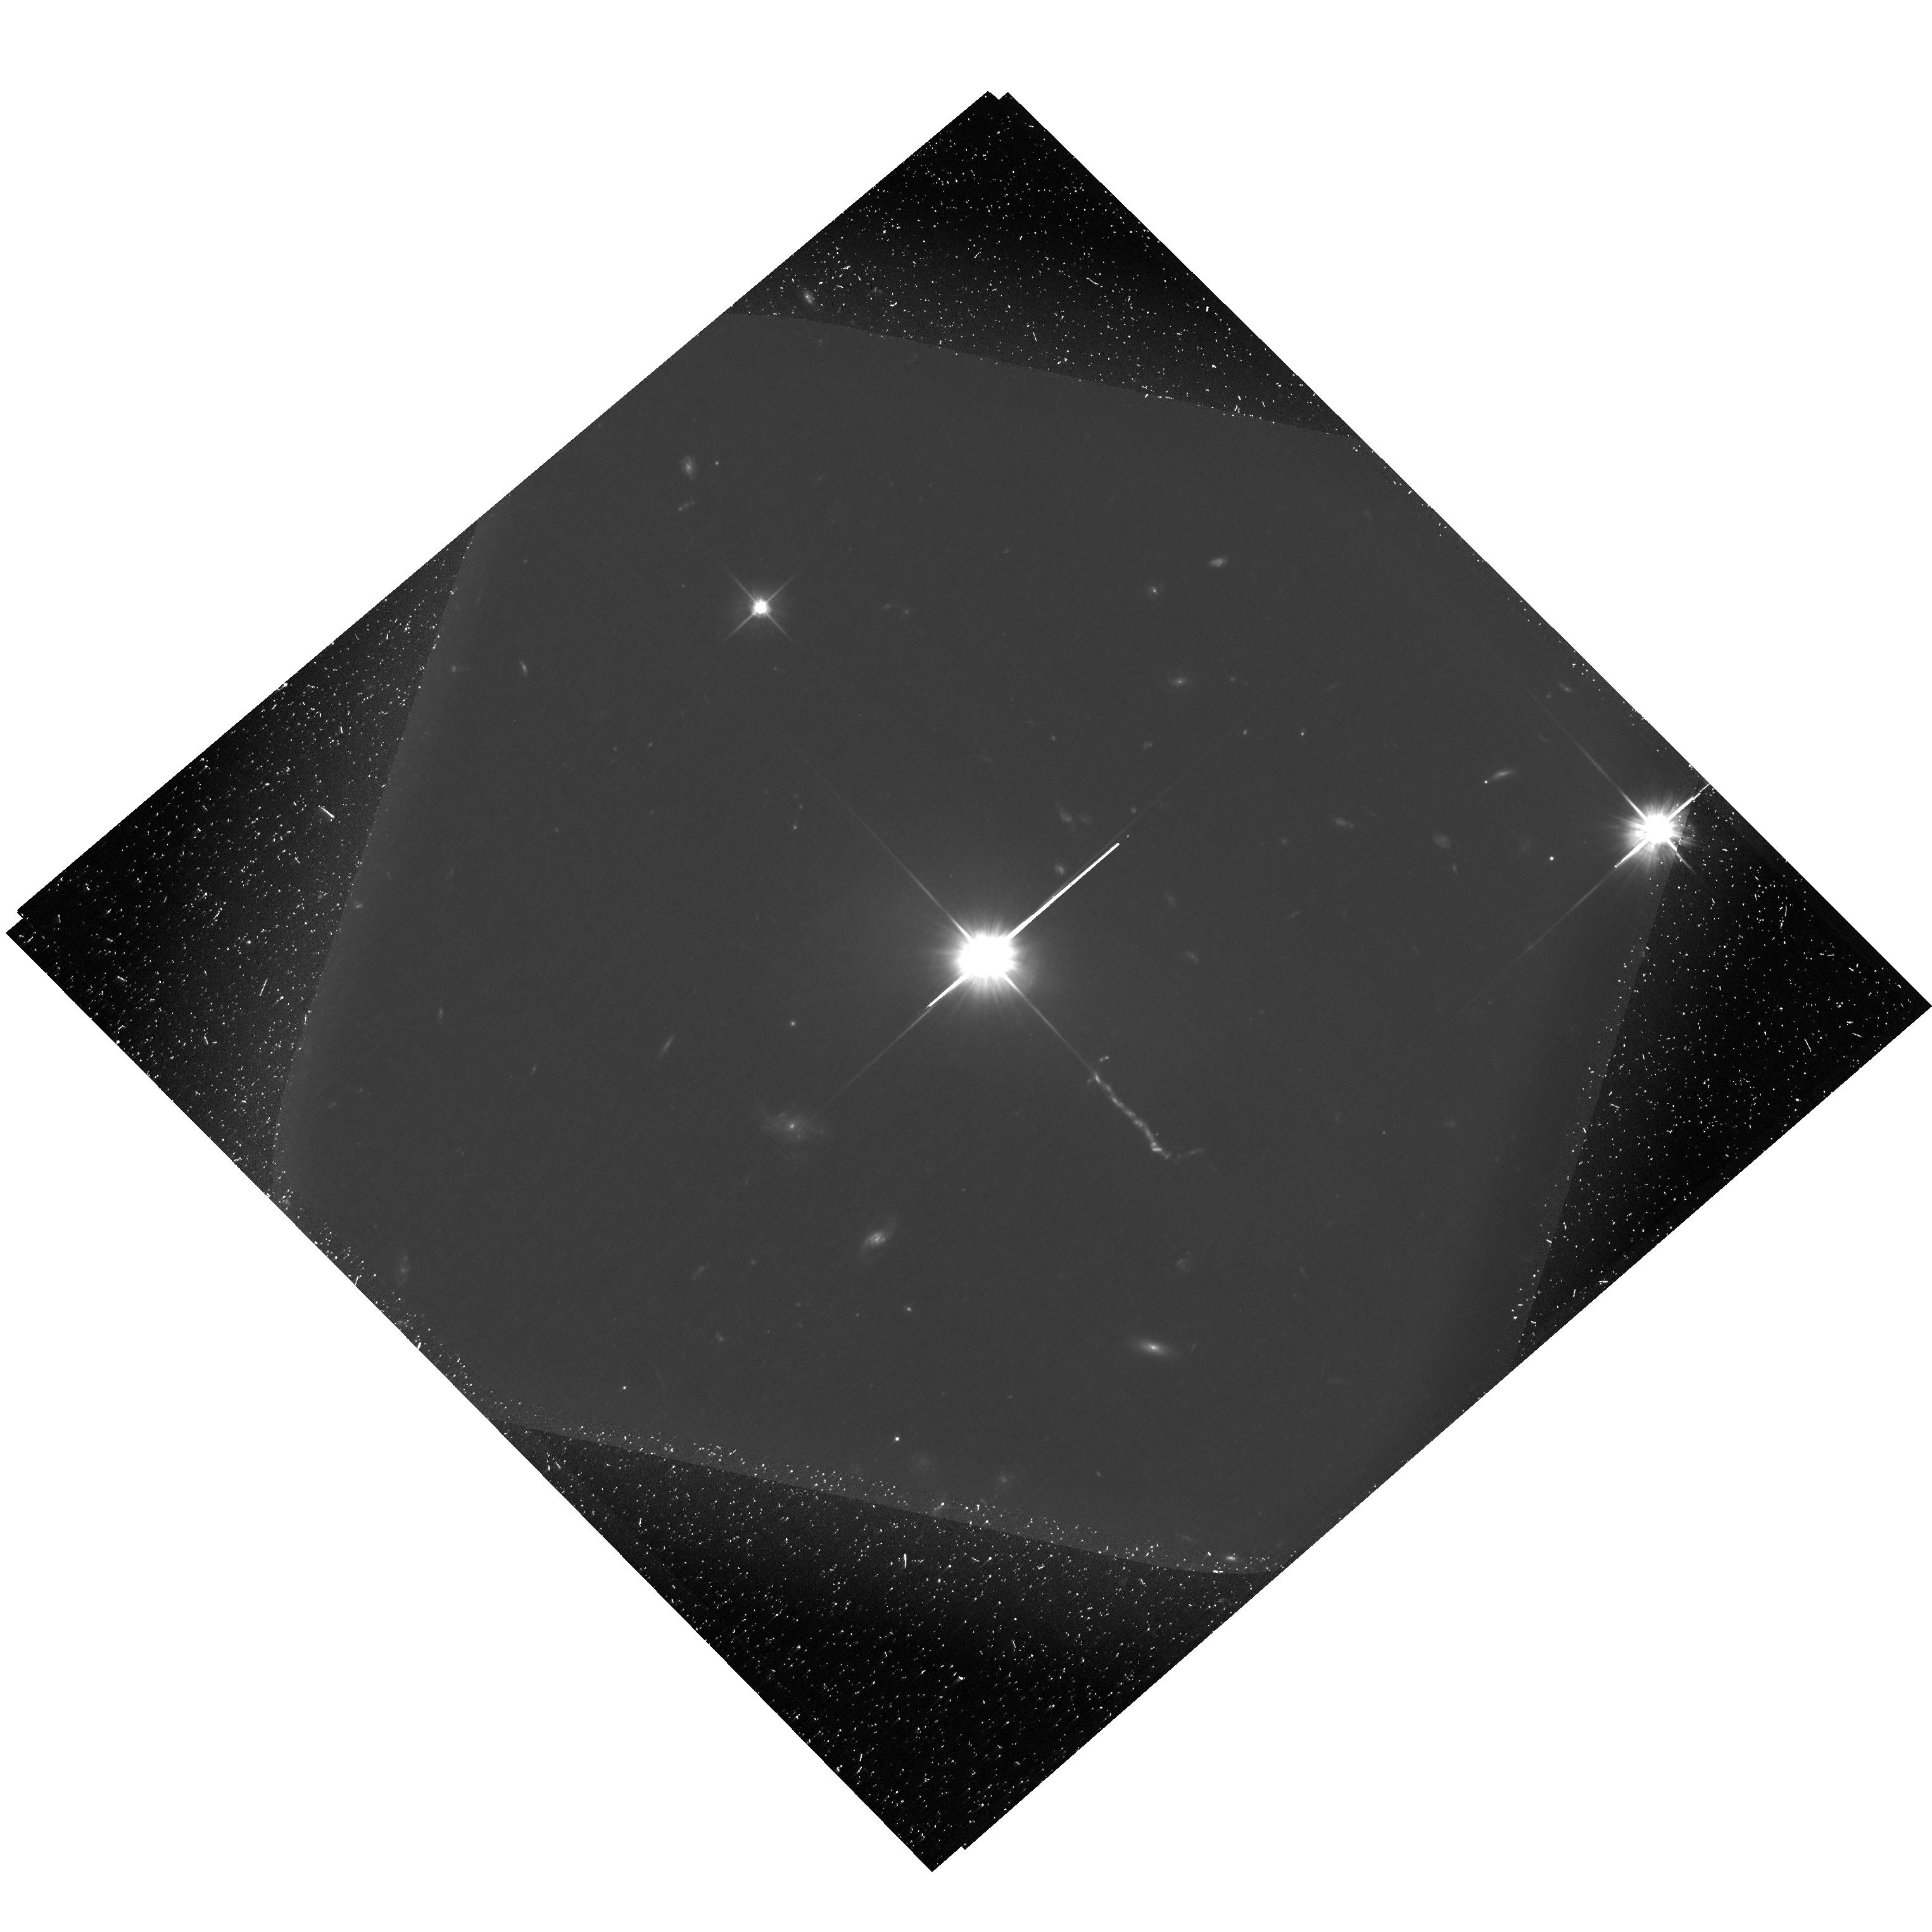
Target: 3C-273
Instrument: ACS/WFC
Filter: F606W
Exposure: 2.1 h
Observation ID: hst_13764_03_acs_wfc_f606w-pol120v_jcm103

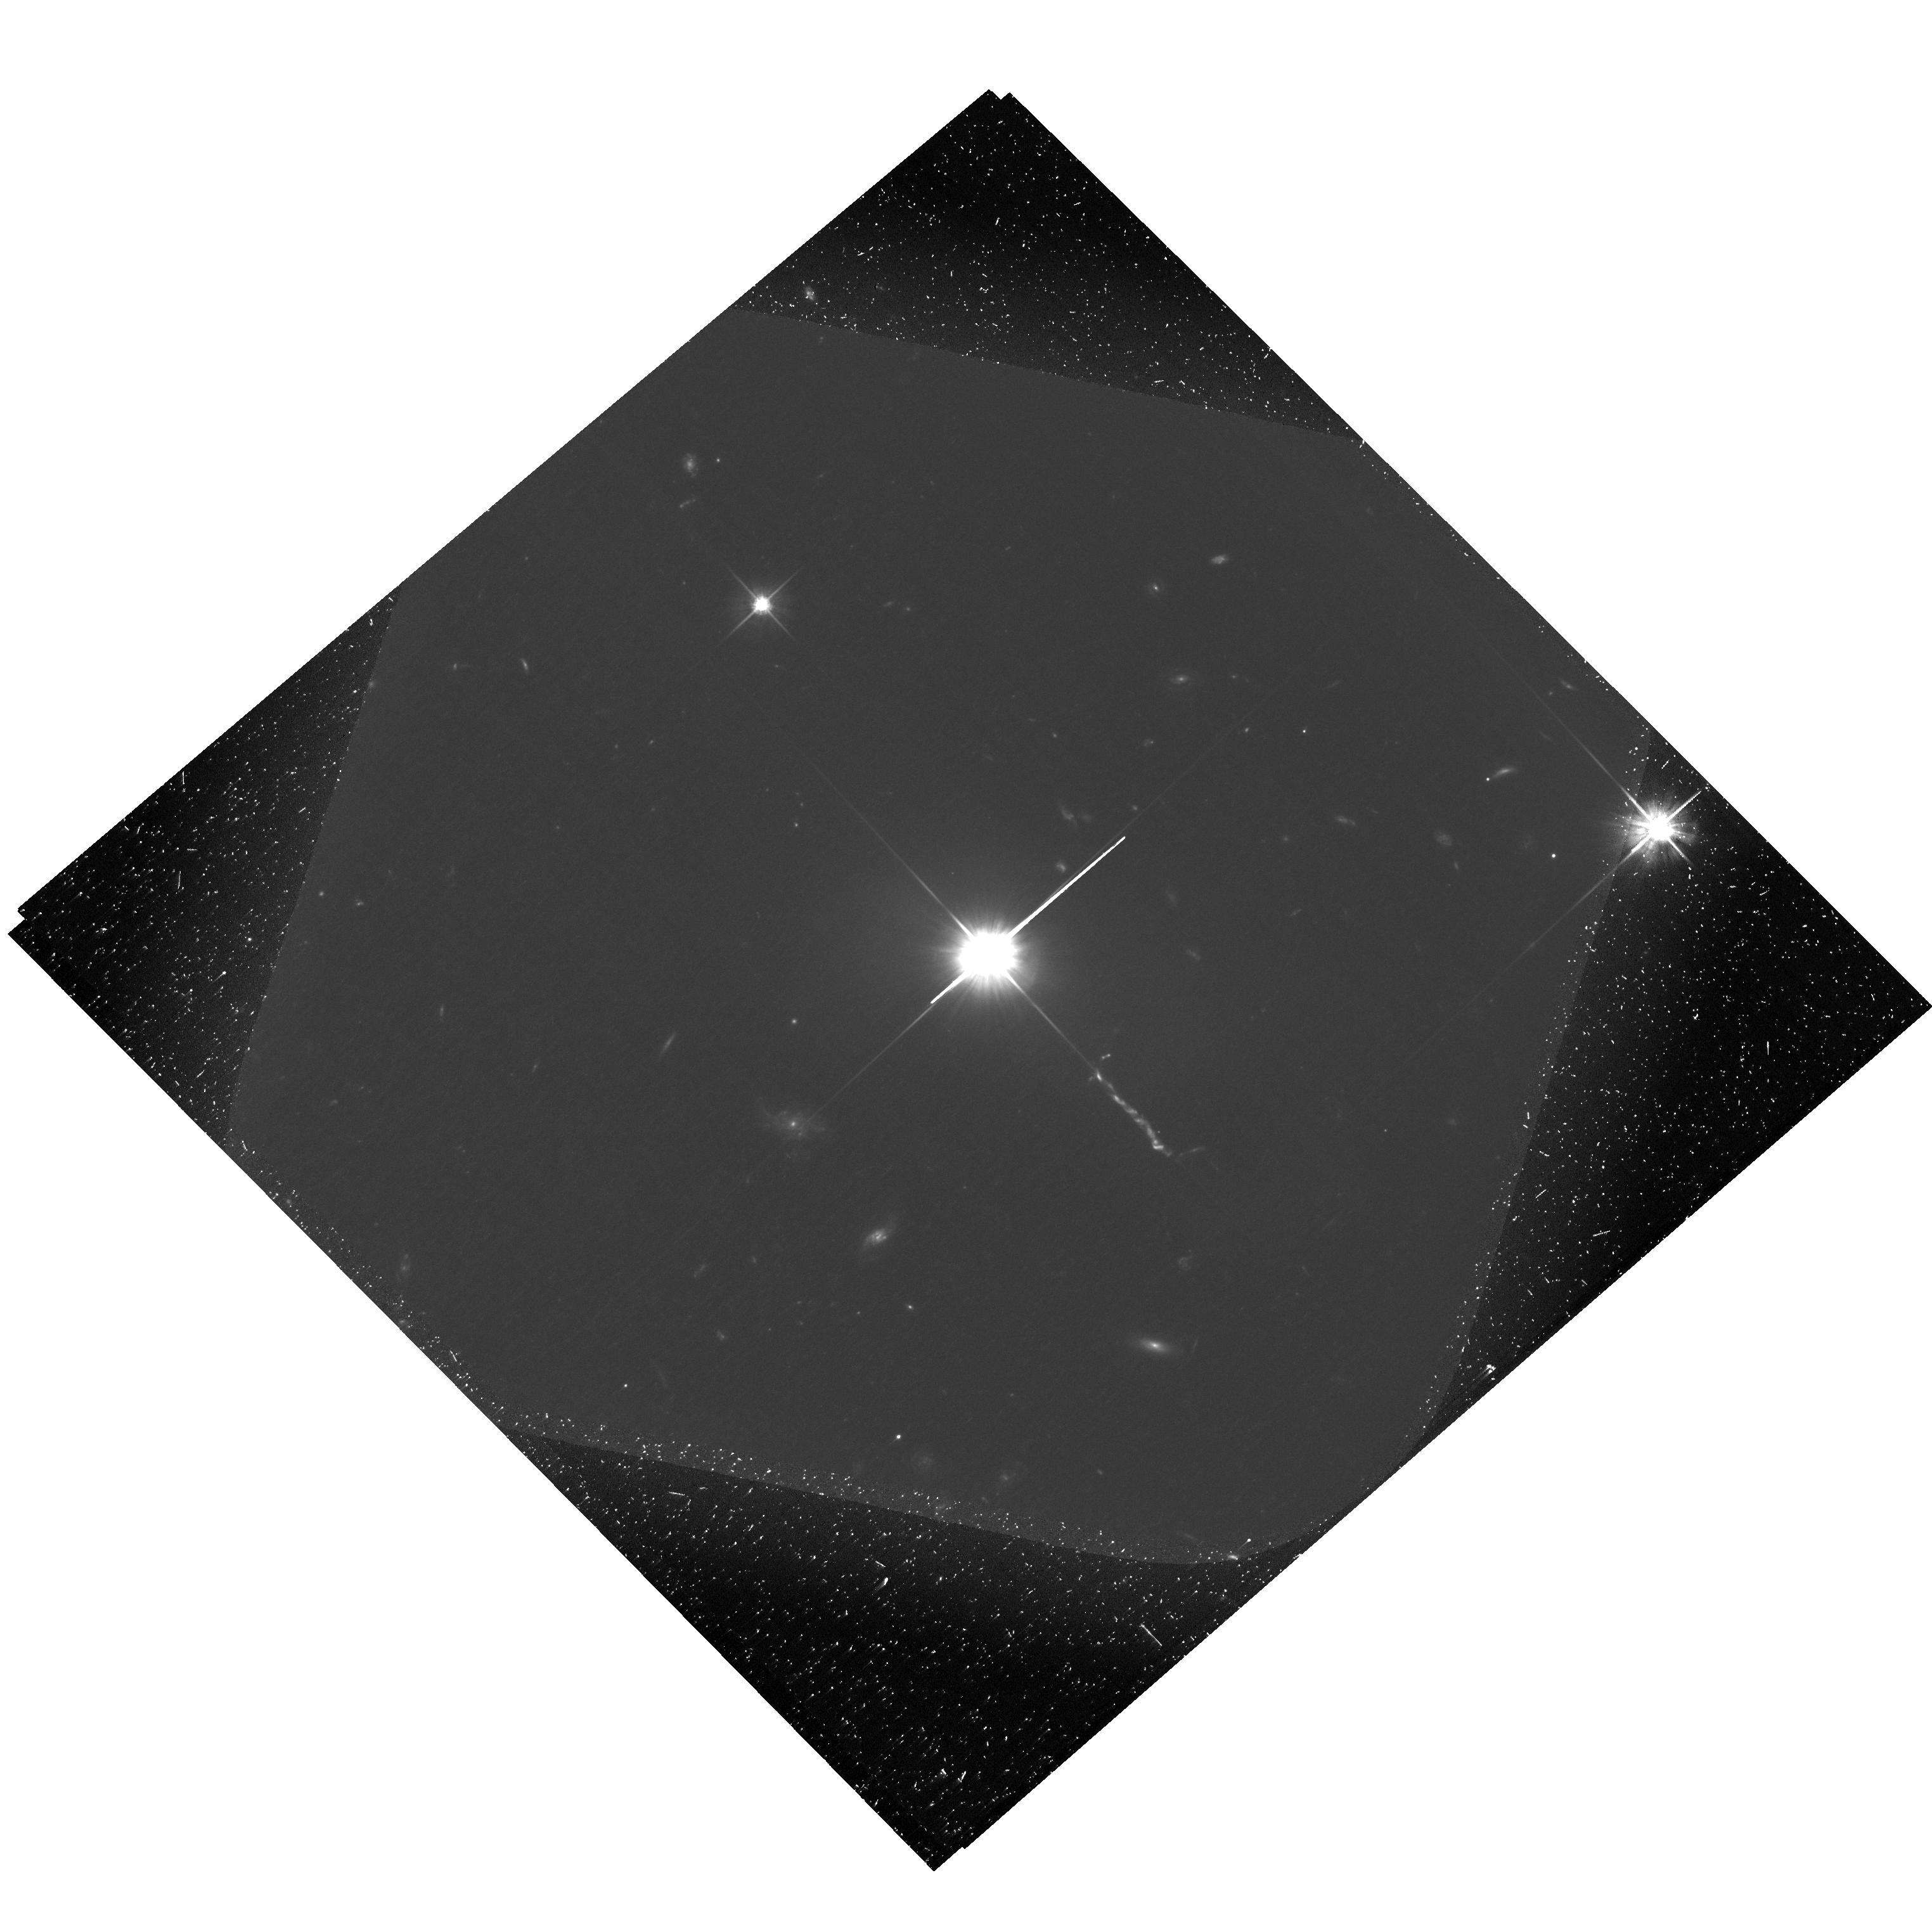
Target: 3C-273
Instrument: ACS/WFC
Filter: F606W
Exposure: 2.1 h
Observation ID: hst_13764_02_acs_wfc_f606w-pol60v_jcm102

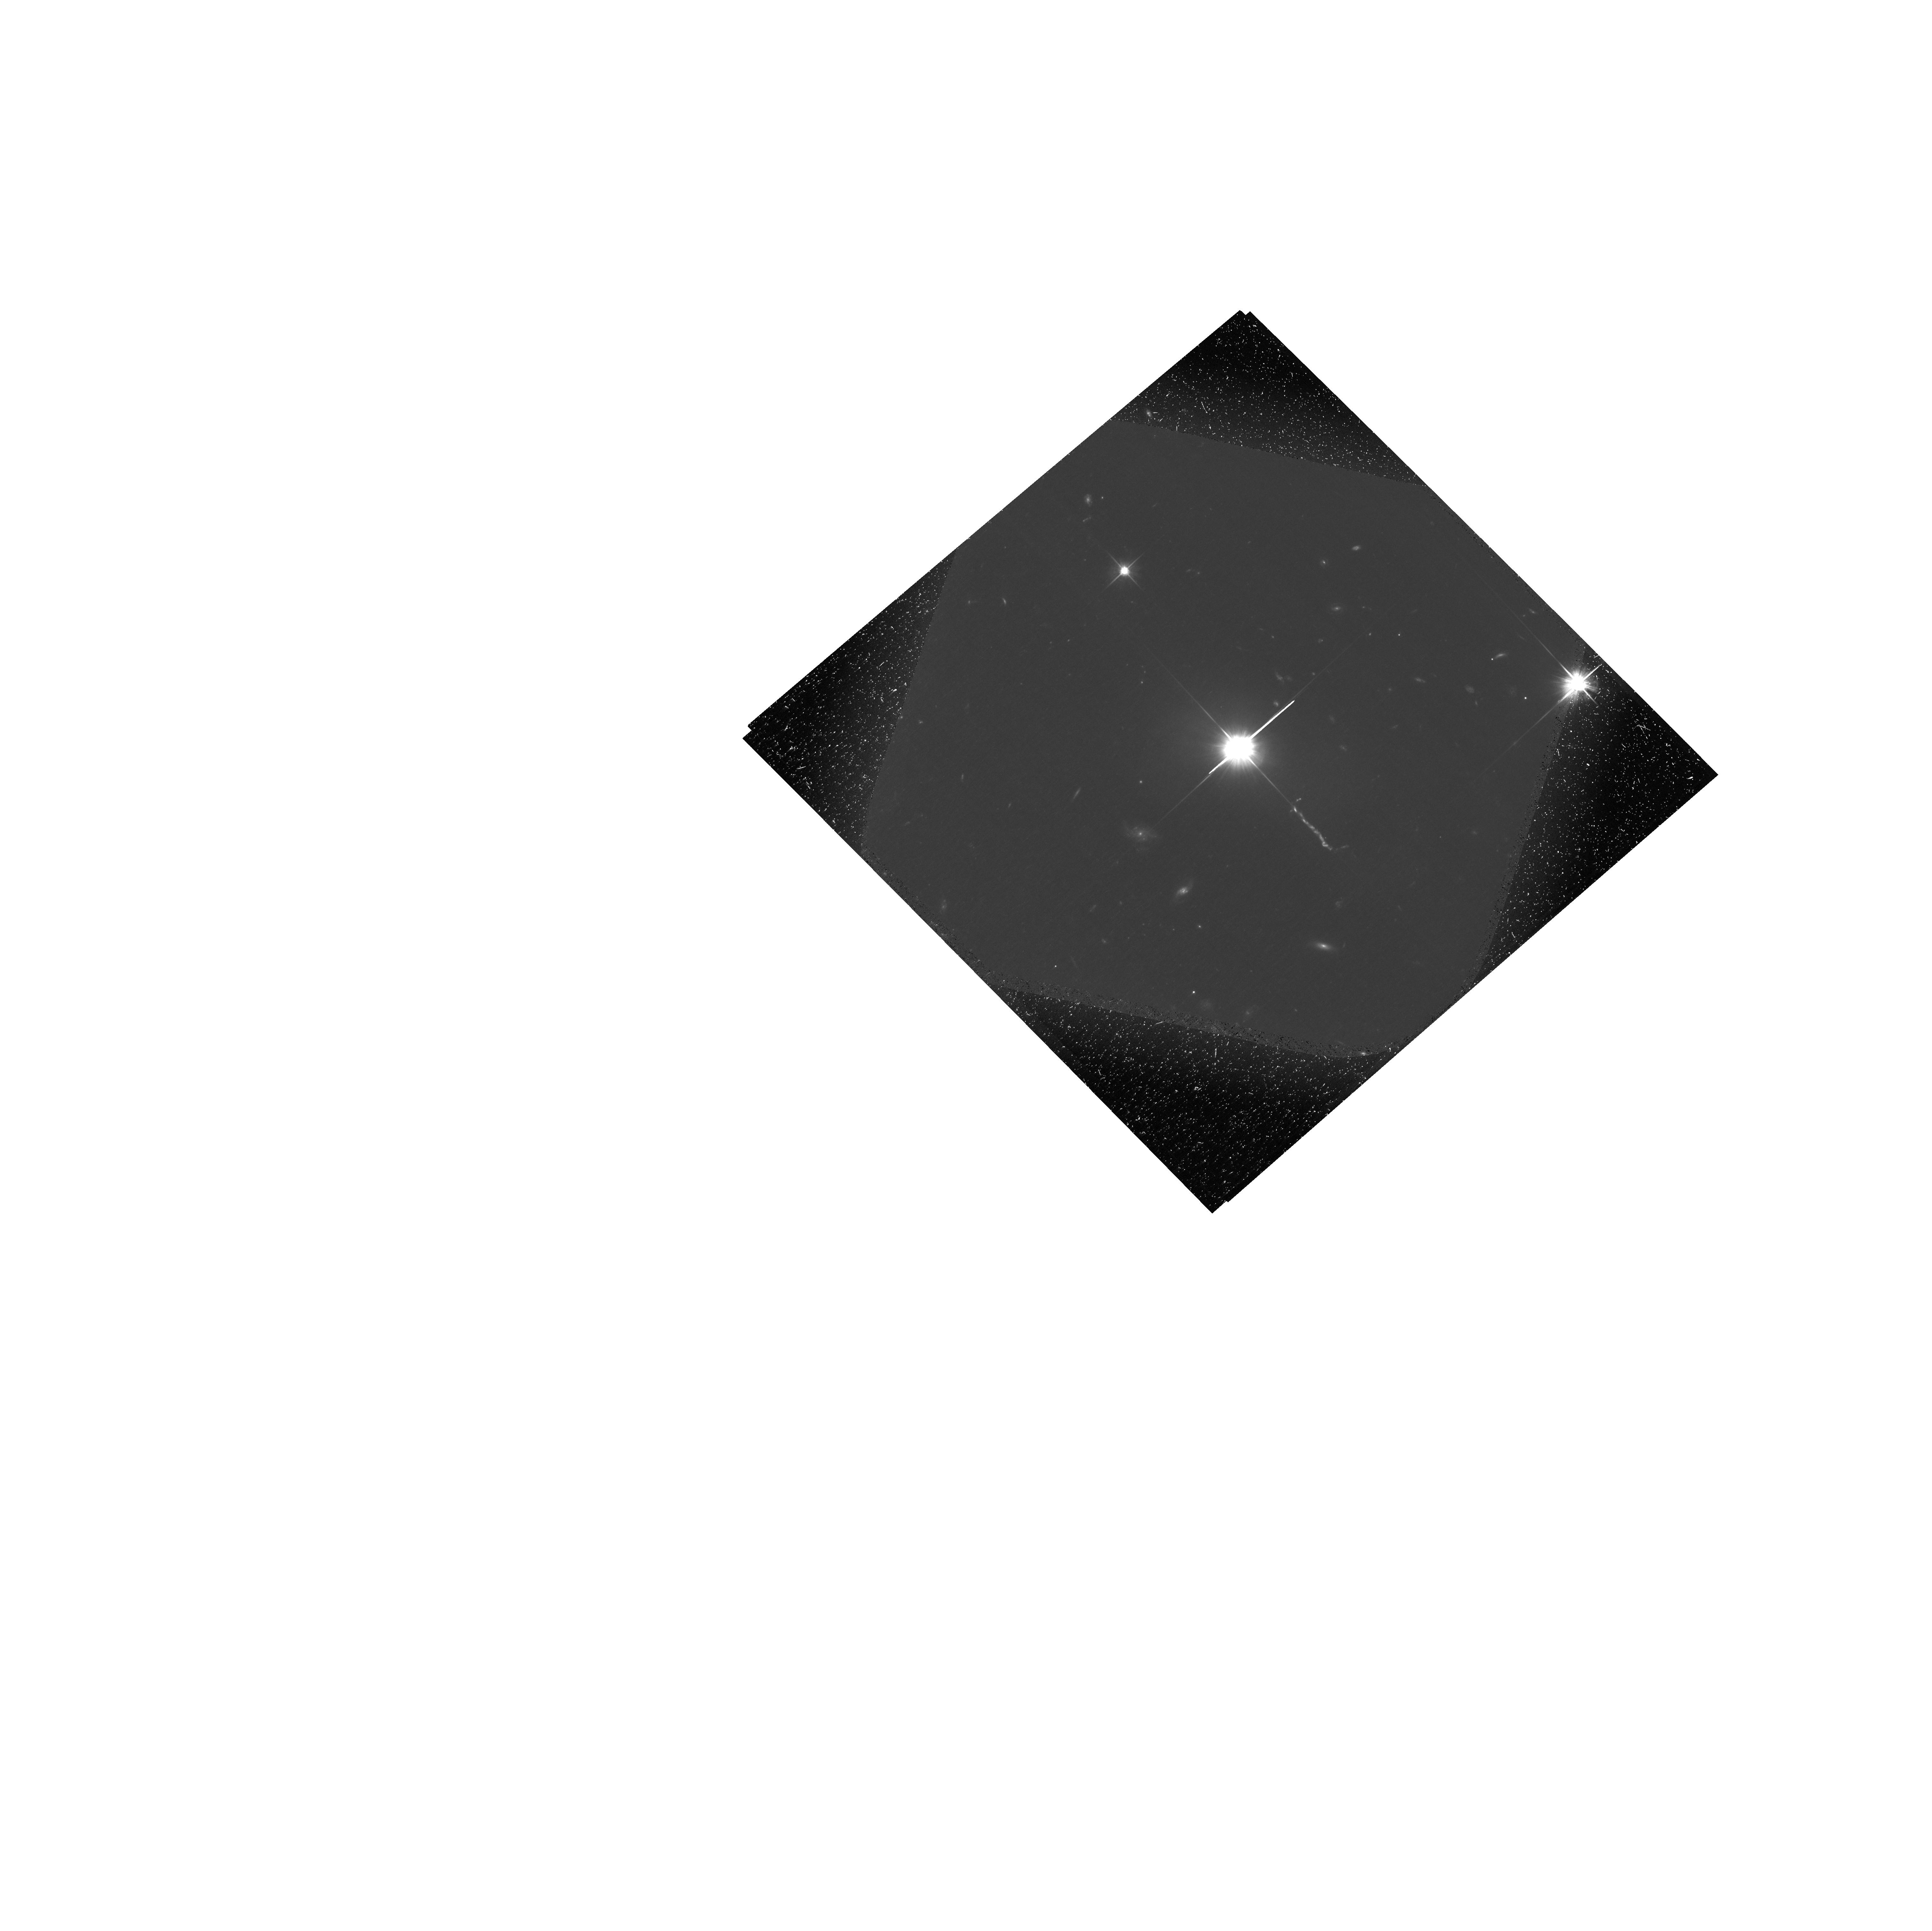
Target: 3C-273
Instrument: ACS/WFC
Filter: F606W
Exposure: 2.1 h
Observation ID: hst_13764_01_acs_wfc_f606w-pol0v_jcm101

The Physics of the Jets of Powerful Radio Galaxies and Quasars (PI: Perlman, Eric S.)

We propose HST polarimetry of the jet of 3C 273. Polarization is a critical parameter for understanding jet flows, and only HST has the resolution and capability to perform this measurement. The data will confirm which mechanisms are operating to create its optical and X-ray emission, and will show locations where the magnetic fields are being structured by shocks and shears. This will greatly advance modeling efforts for this jet and nail down its kinetic power, a key unknown parameter for understanding quasars and their cosmological effects. Comparison with in-hand radio and ground-based near-IR (AO) optical polarimetry at matched resolution will measure the flow speed in the plasma as a function of particle energy, in the same way as in our analysis of our earlier HST polarimetry data on low-power jets. This proposal builds on our observations of two other quasar jets, where we measured high polarization in the X-ray brightest knots, and so showed that their optical and X-ray emission is most likely due to the synchrotron model, since the alternative, IC/CMB model fails to match those objects' steep radio spectra and modest variability, and requires exceptionally fast flows (Gamma>30) at hundreds of kpc and super-Eddington kinetic power. The proposed observations will provide much stronger constraints because this iconic jet, because of its brightness, exceptional angular separation from the core and low redshift (z=0.158). Our modelling techniques will also provide much information on the jet's internal structure, including shocks and the sites of particle acceleration.